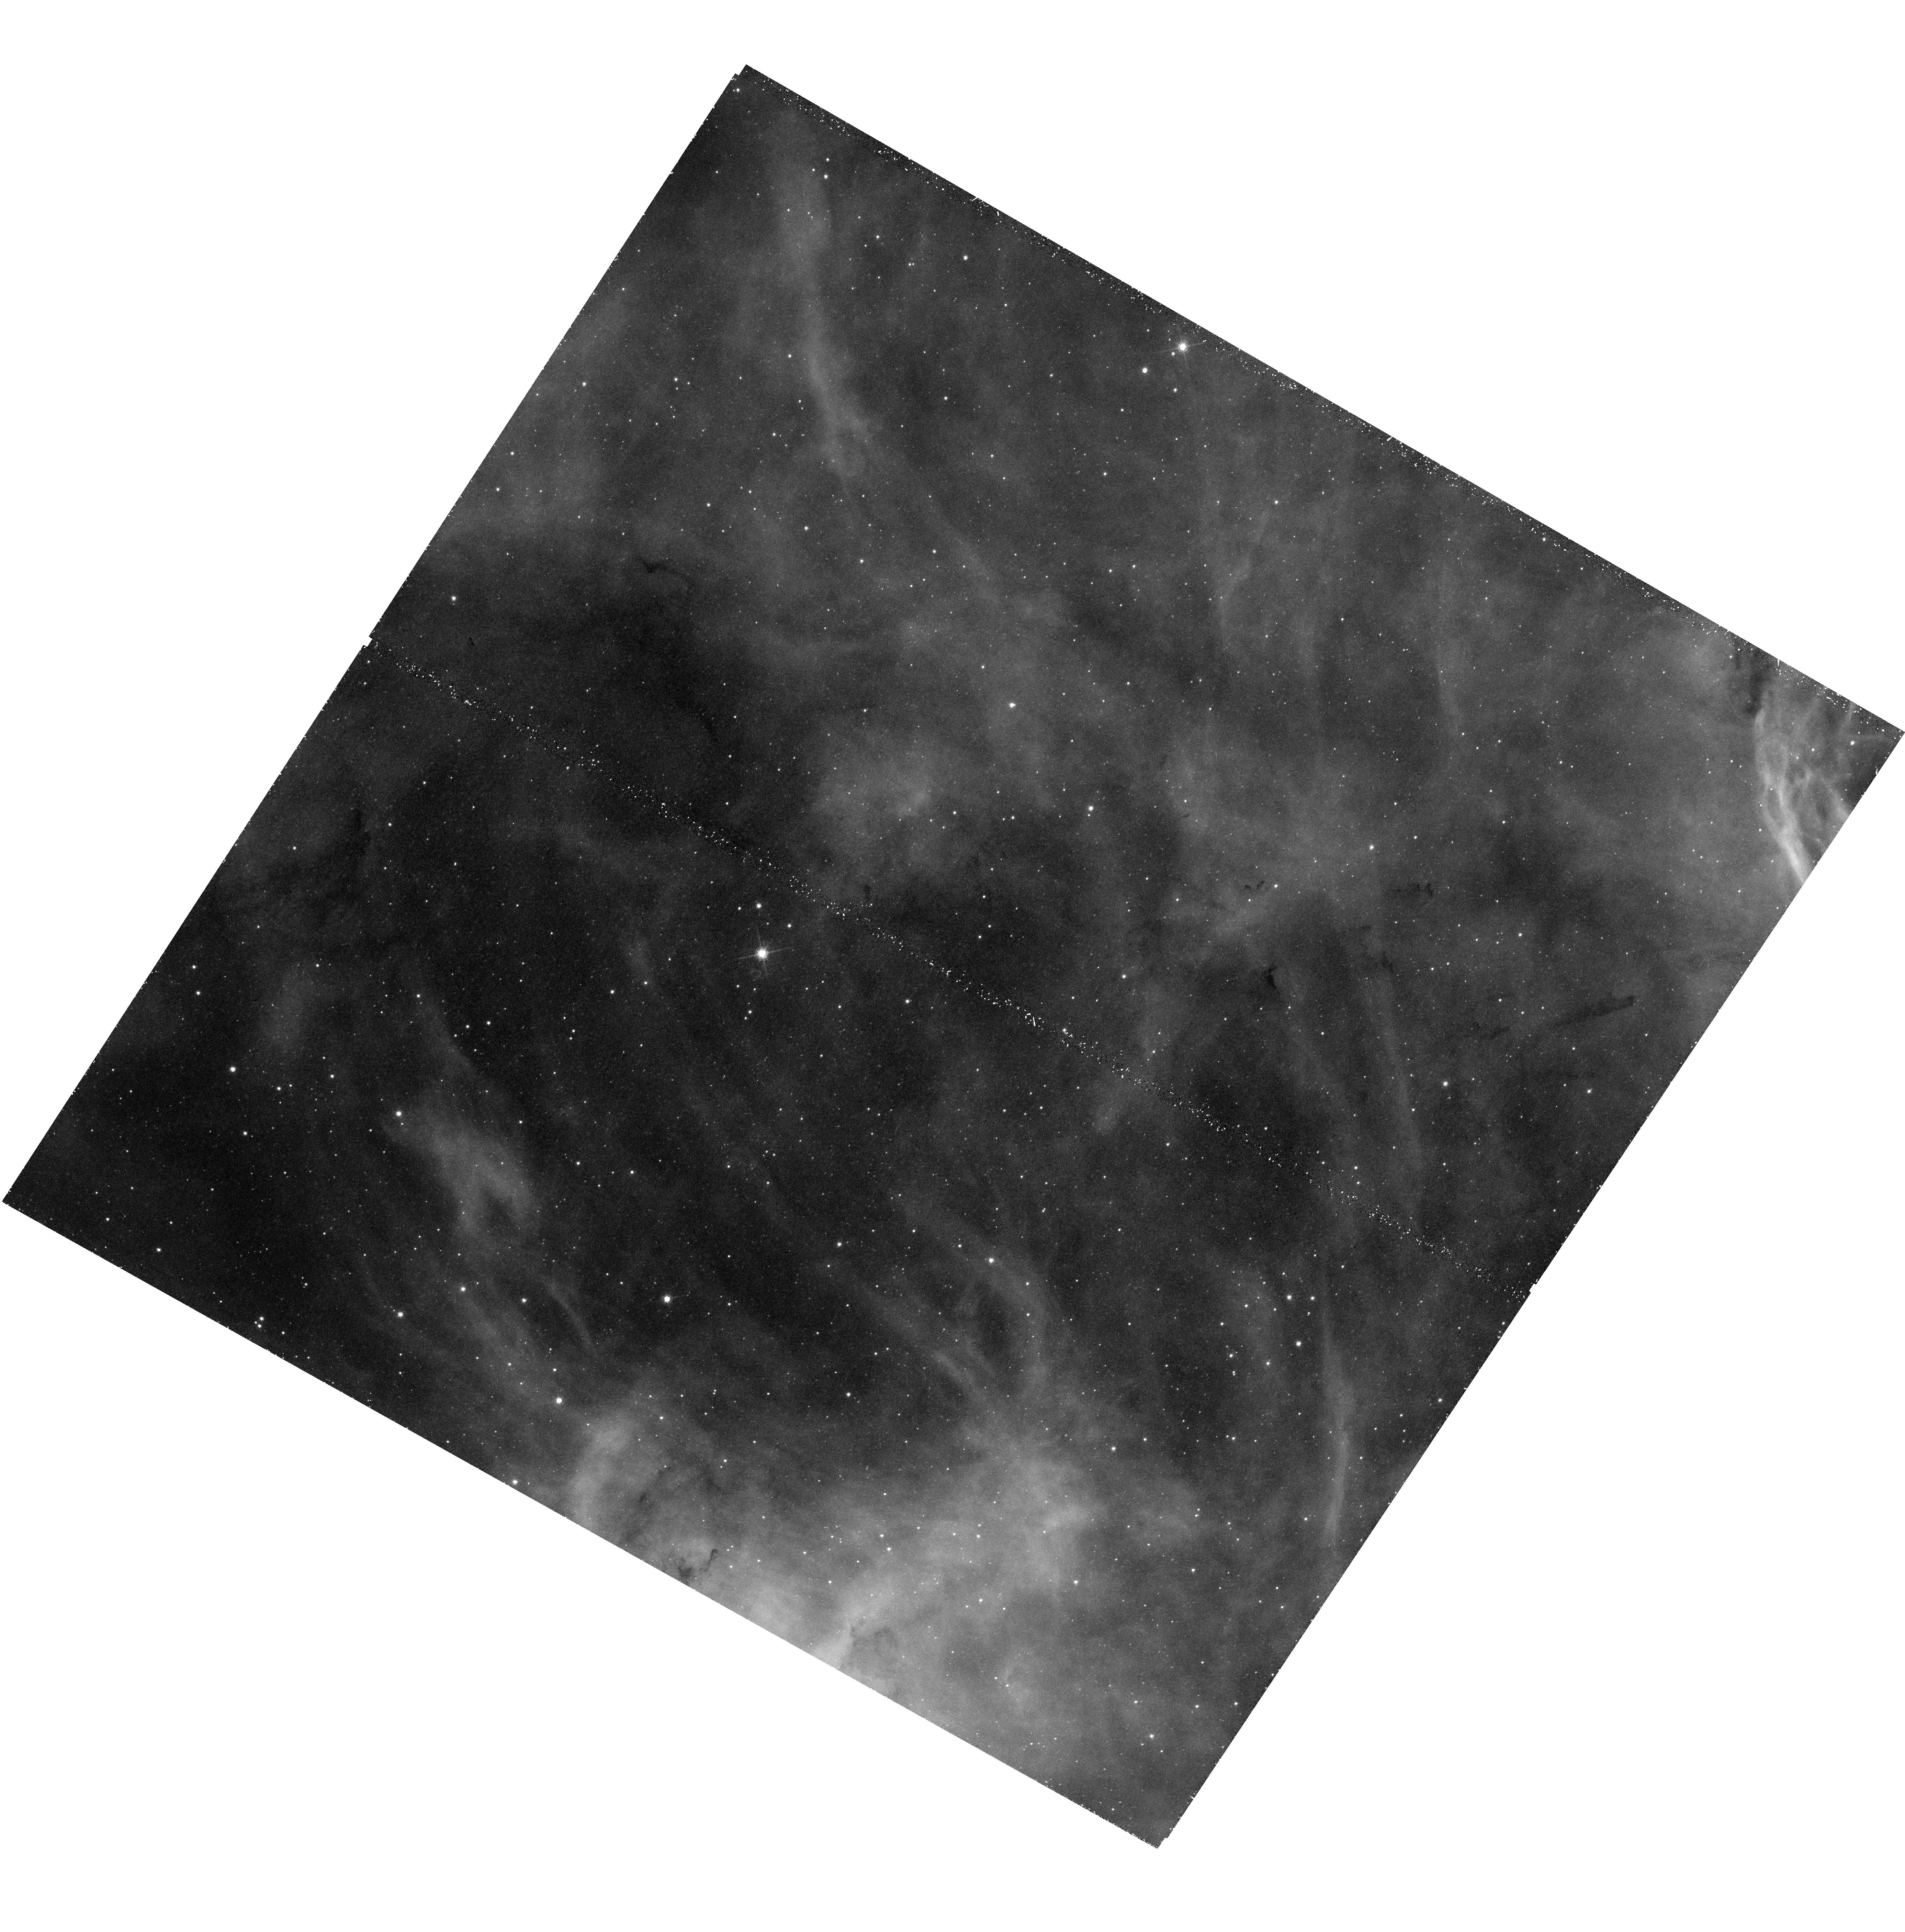
Target: LOW-SN1987A-OFF
Instrument: WFC3/UVIS
Filter: F656N
Exposure: 48 min
Observation ID: hst_13009_51_wfc3_uvis_f656n_ibyy51

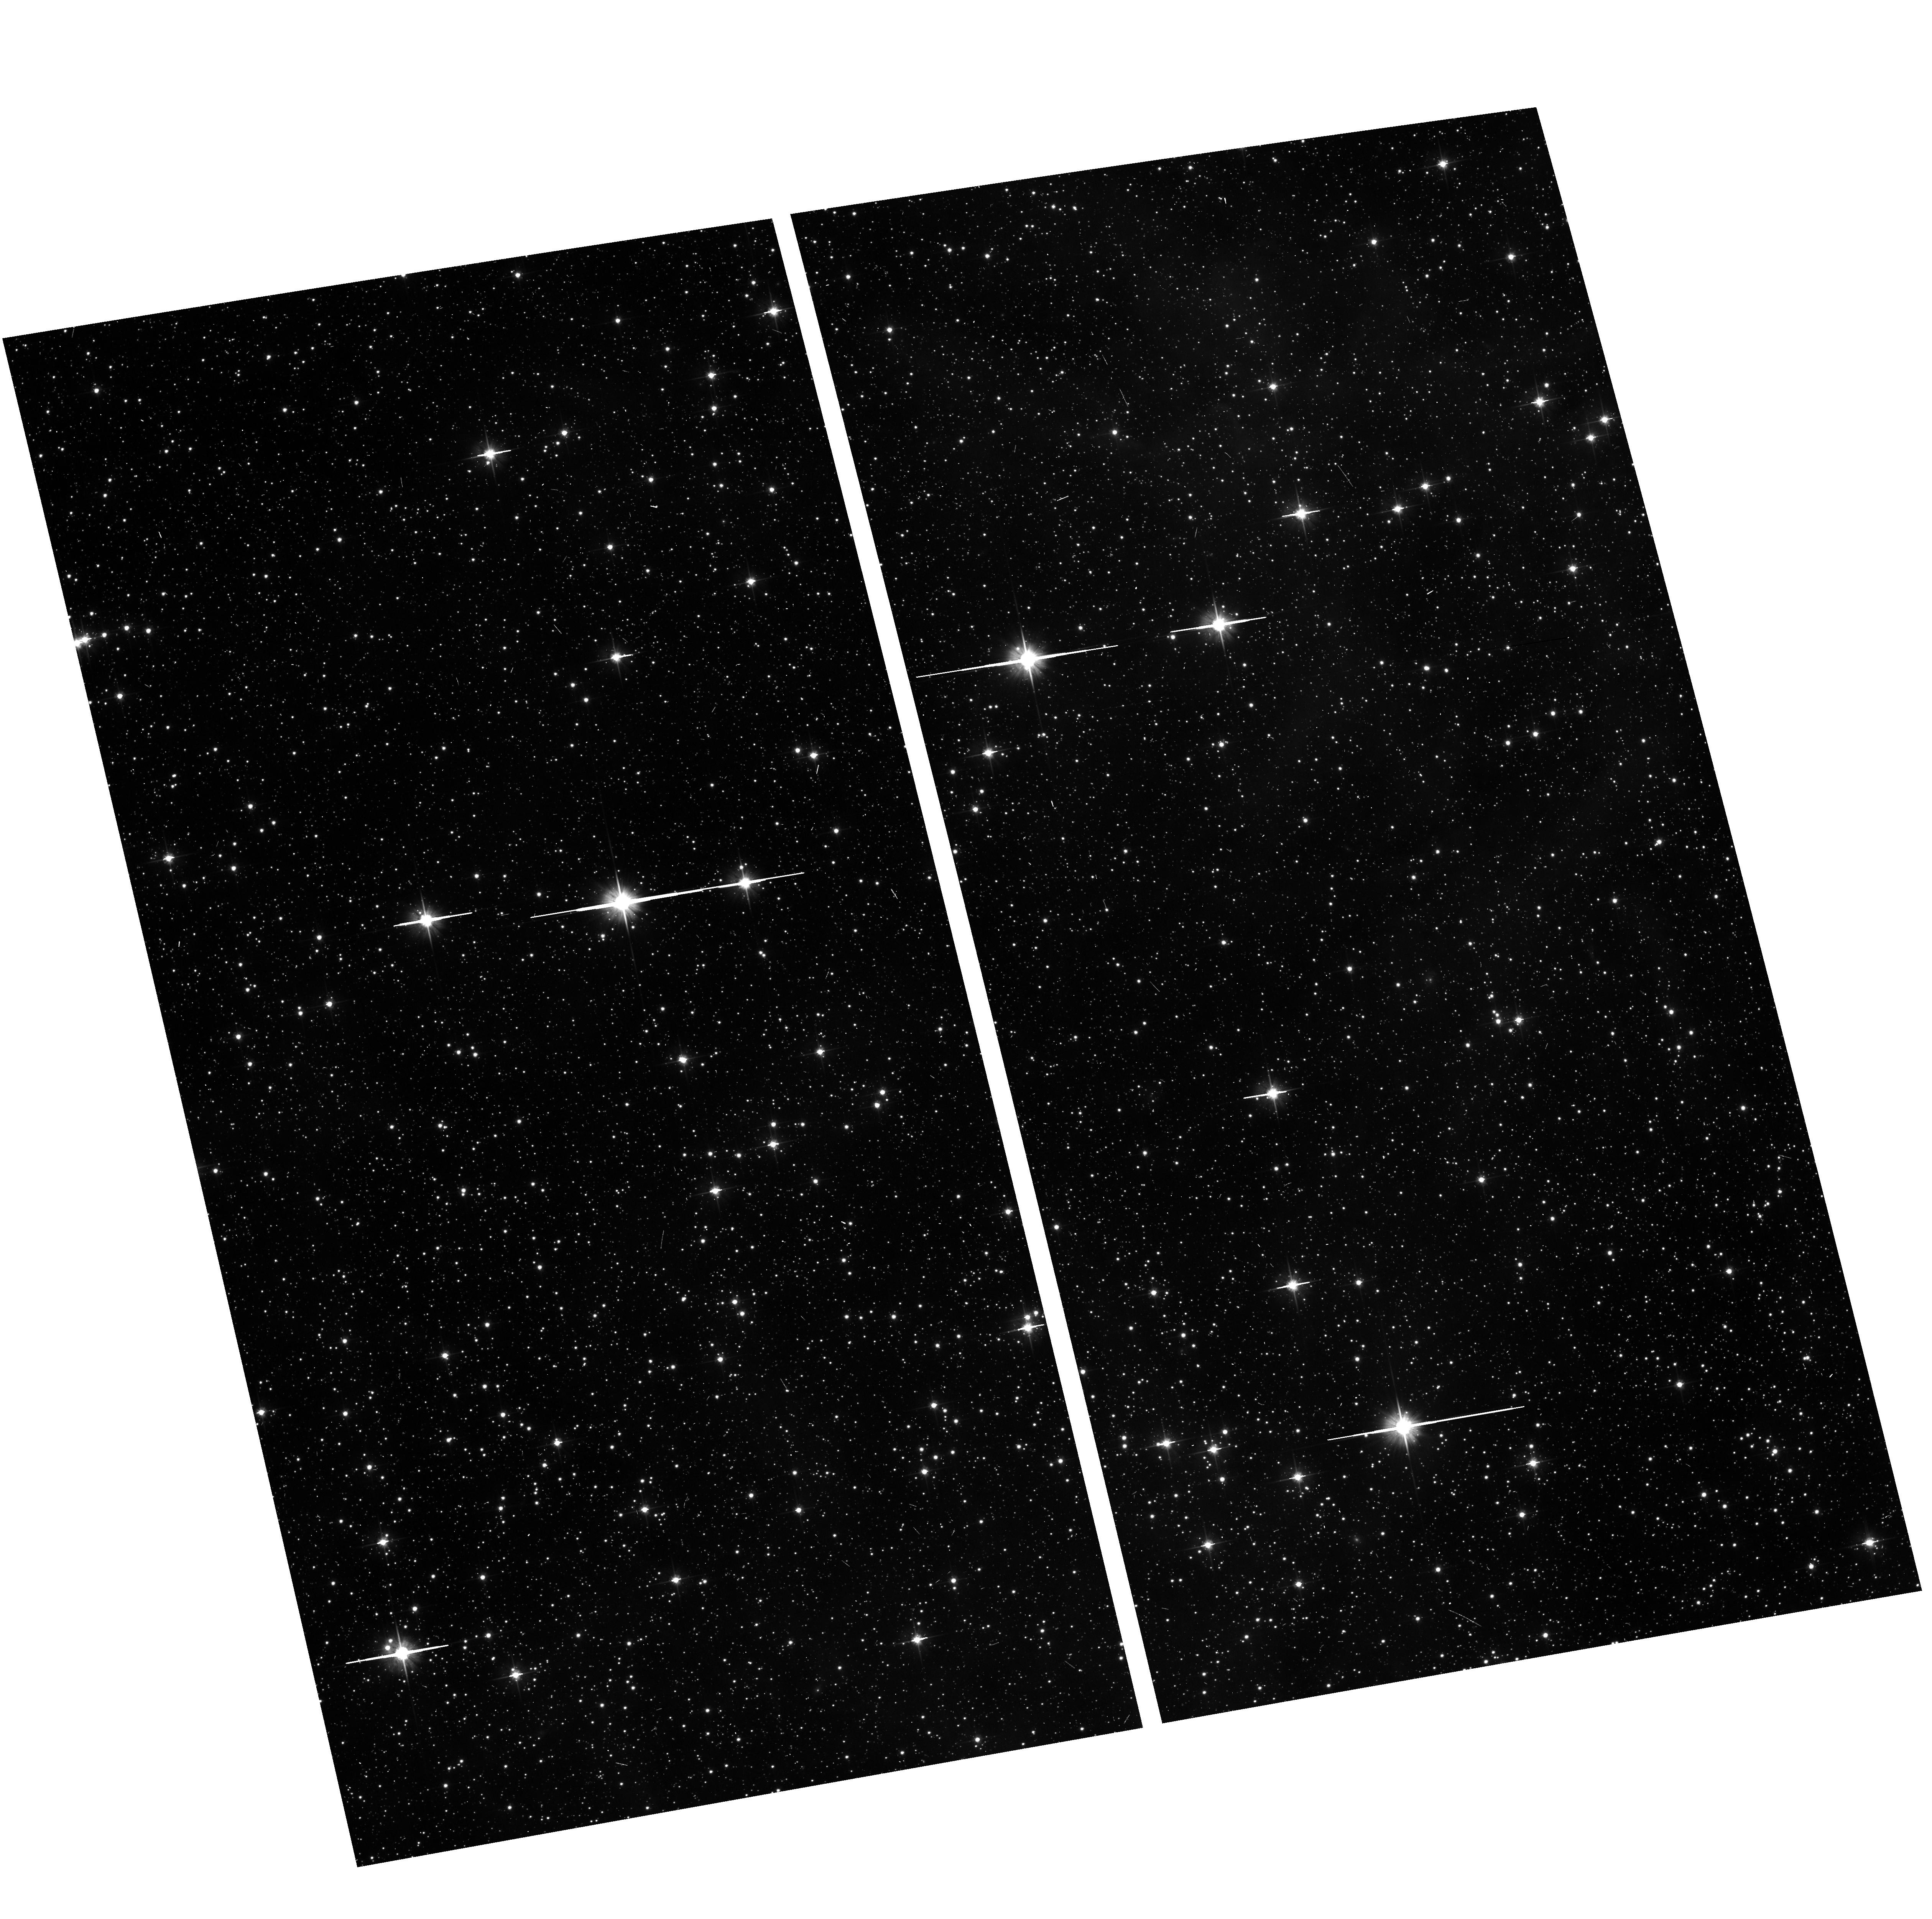
Target: field at RA 84.541°, Dec -69.354°
Instrument: ACS/WFC
Filter: F606W
Exposure: 5 min
Observation ID: hst_13009_51_acs_wfc_f606w_jbyy51

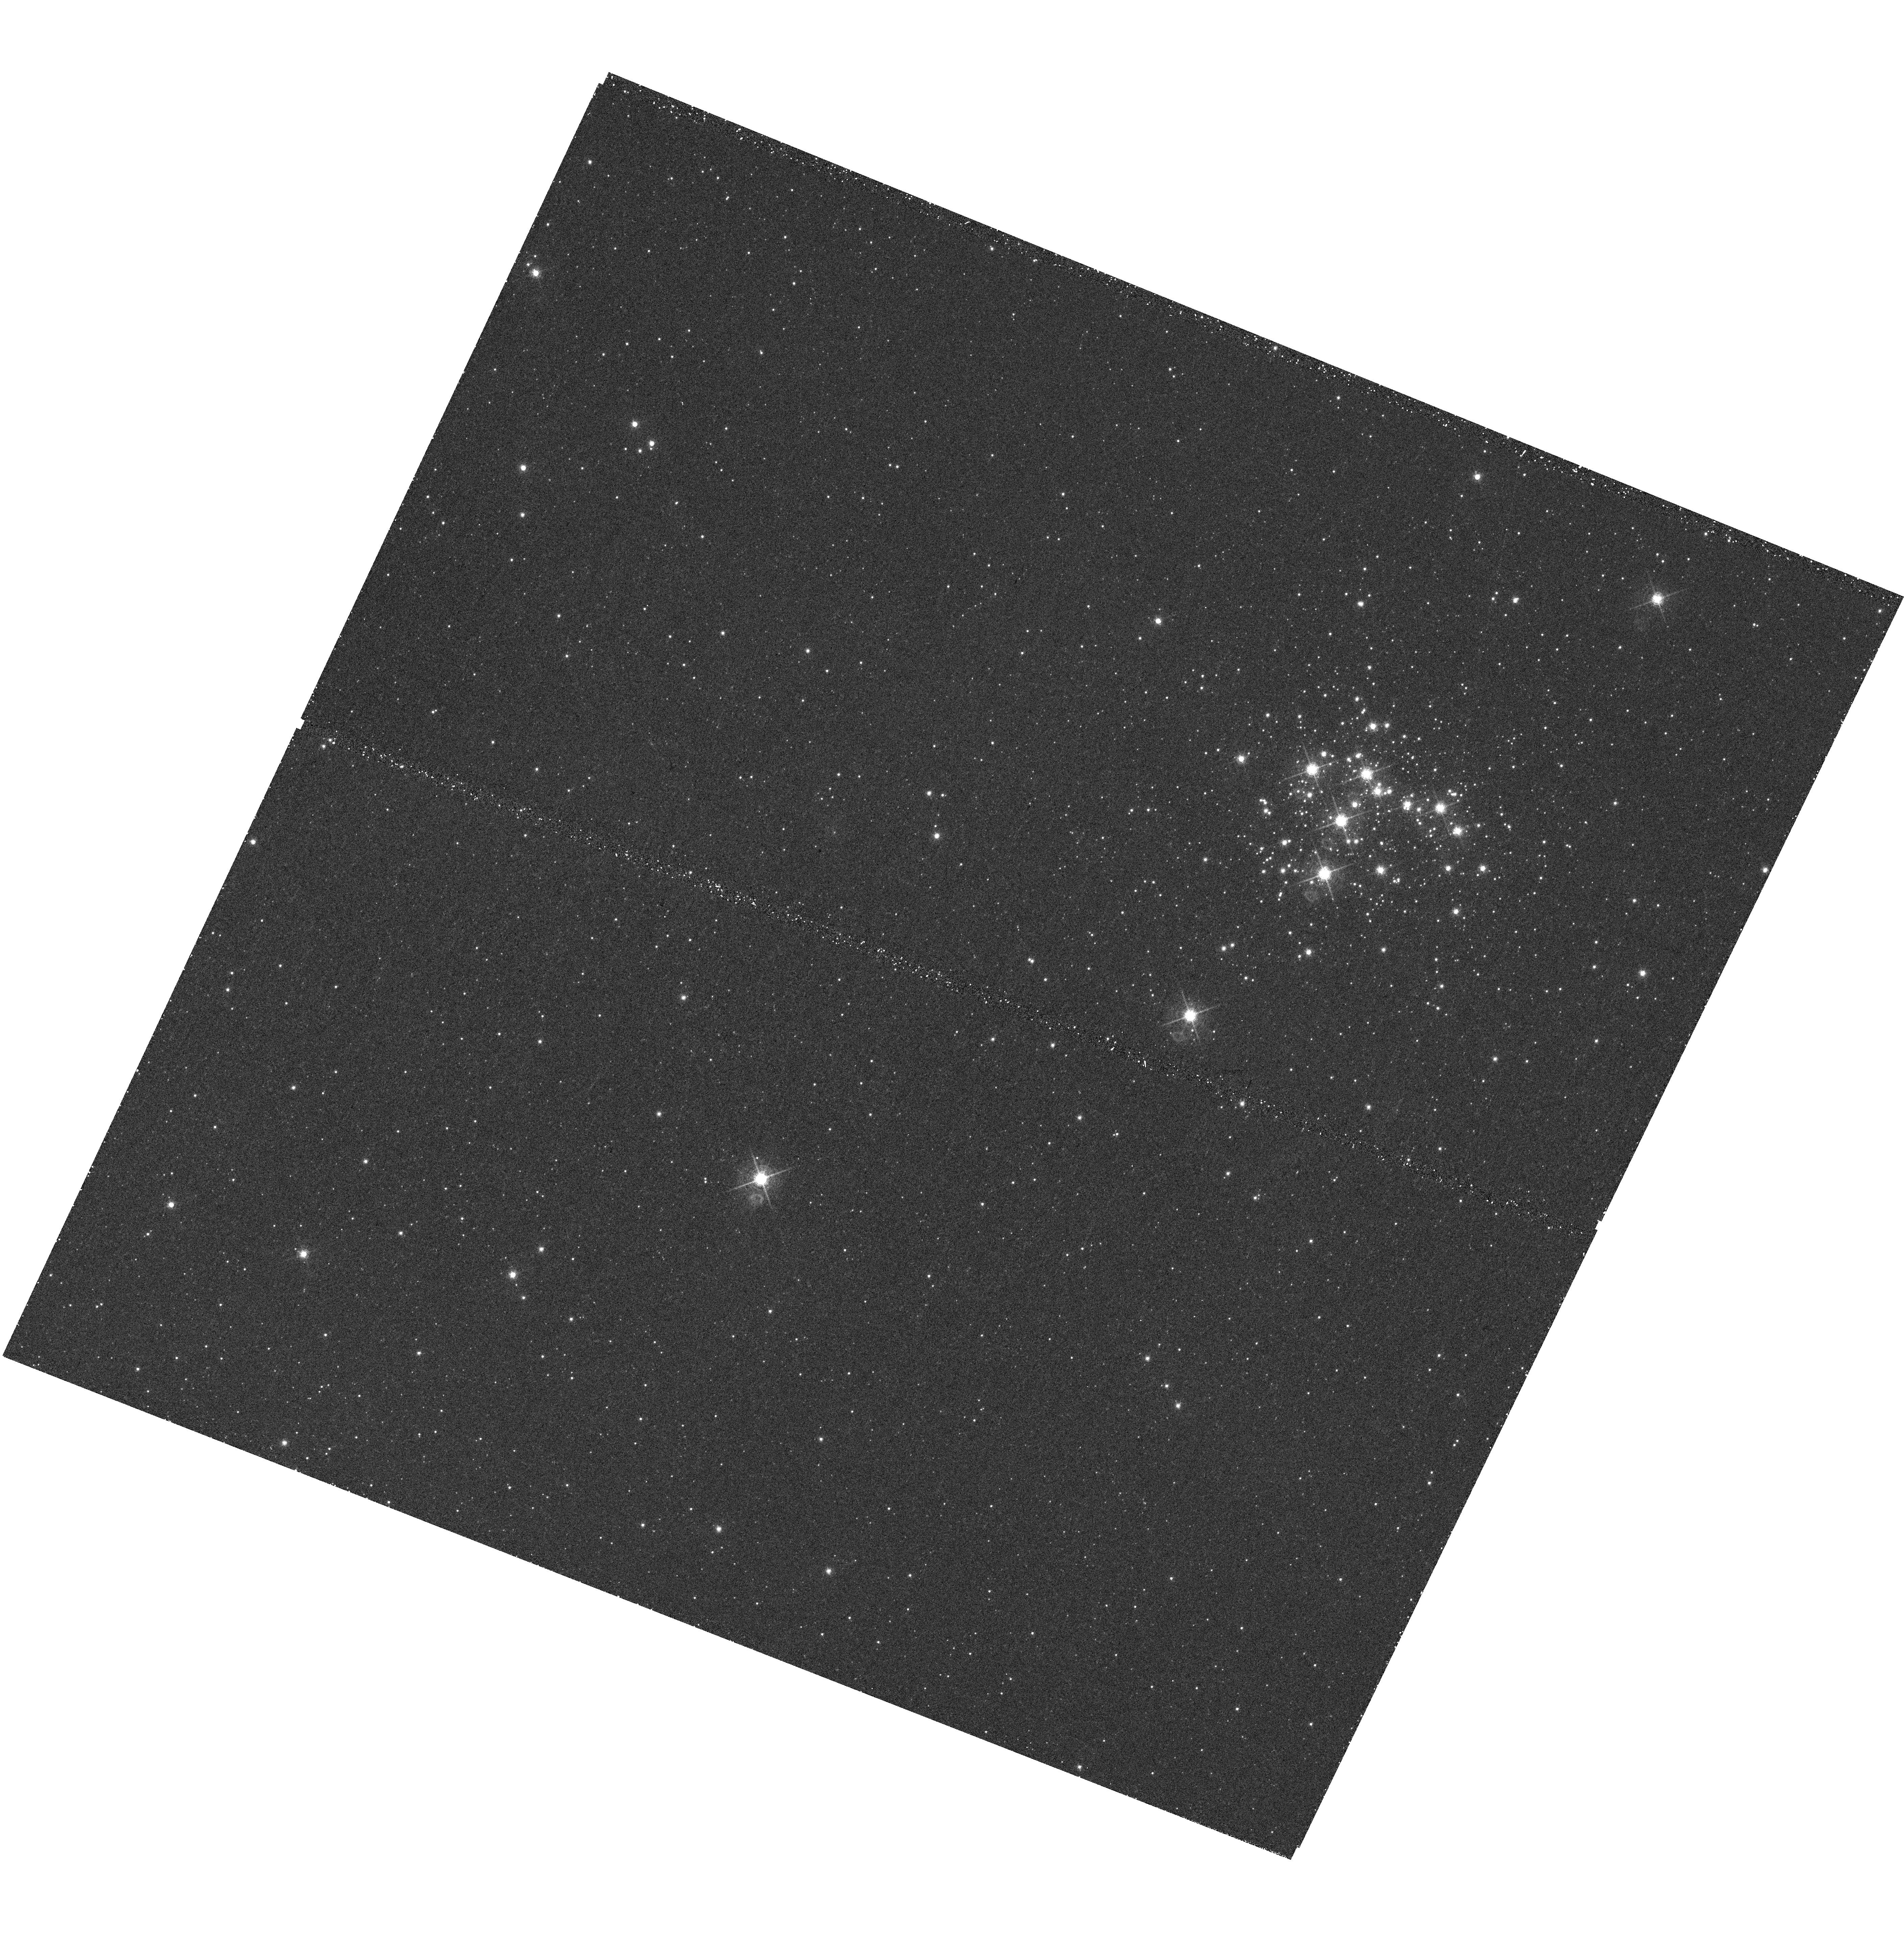
Target: LOW-NGC376
Instrument: WFC3/UVIS
Filter: F656N
Exposure: 40 min
Observation ID: hst_13009_91_wfc3_uvis_f656n_ibyy91

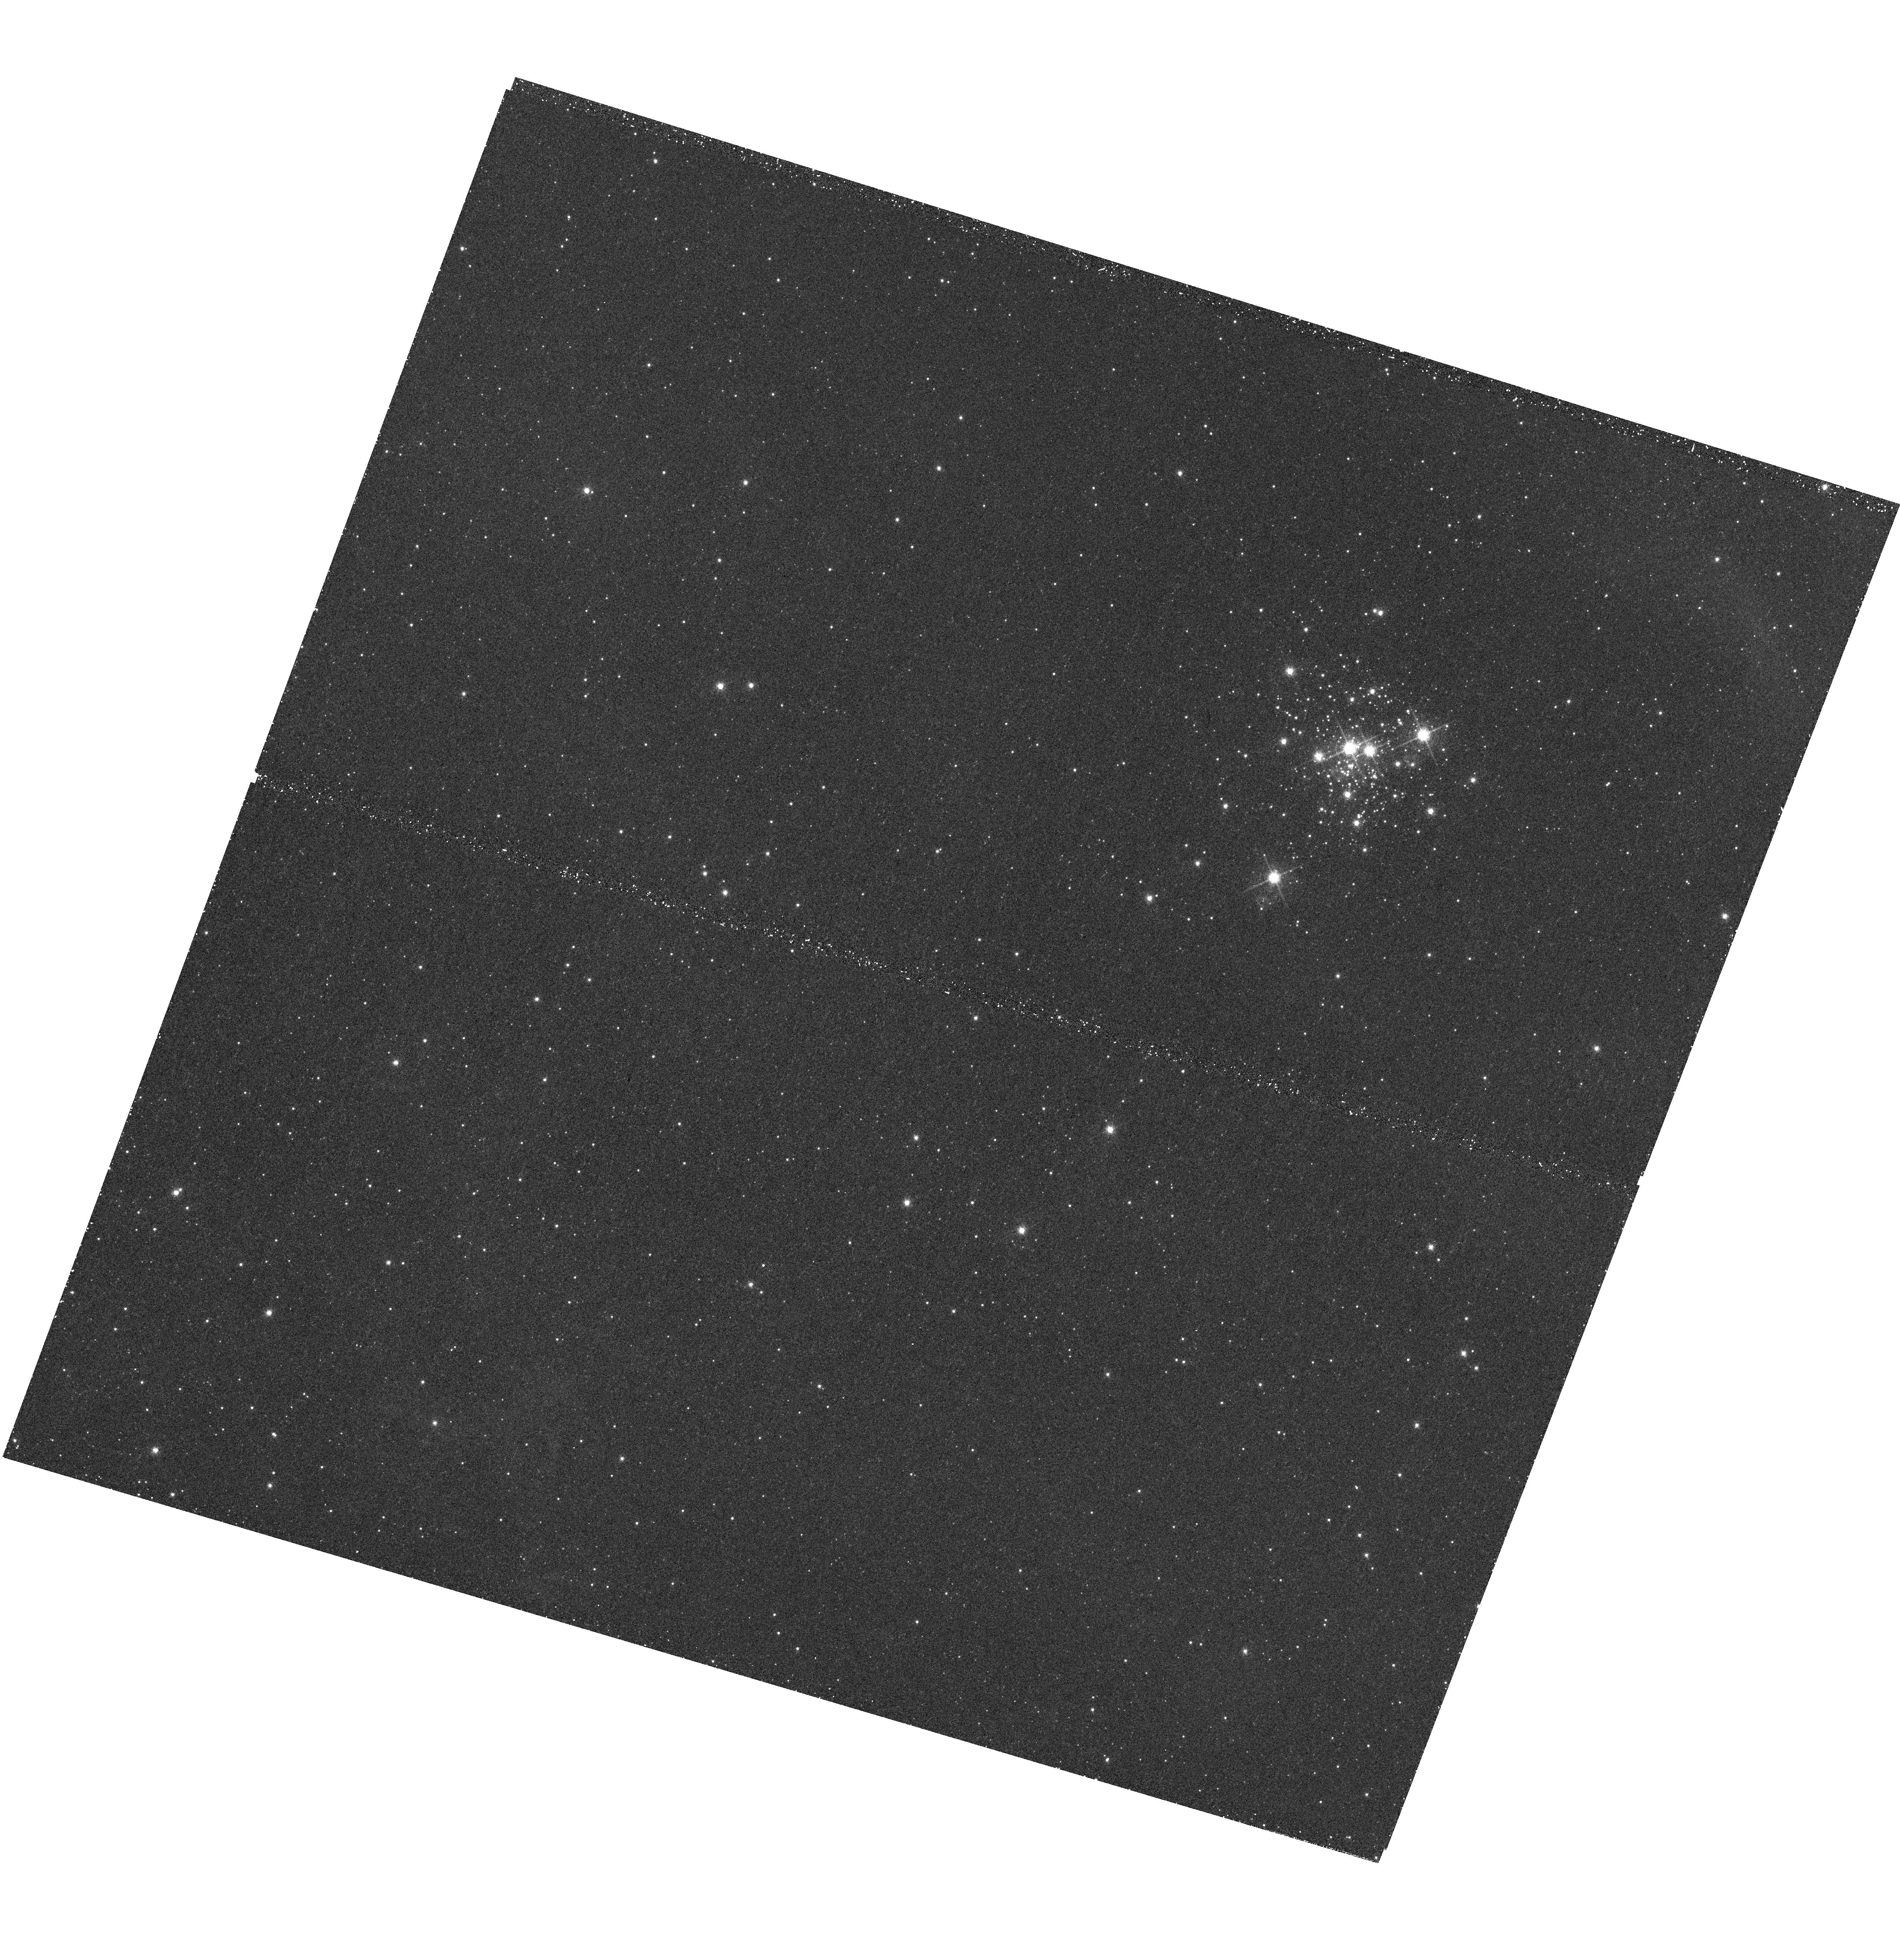
Target: LOW-NGC299
Instrument: WFC3/UVIS
Filter: F656N
Exposure: 40 min
Observation ID: hst_13009_82_wfc3_uvis_f656n_ibyy82

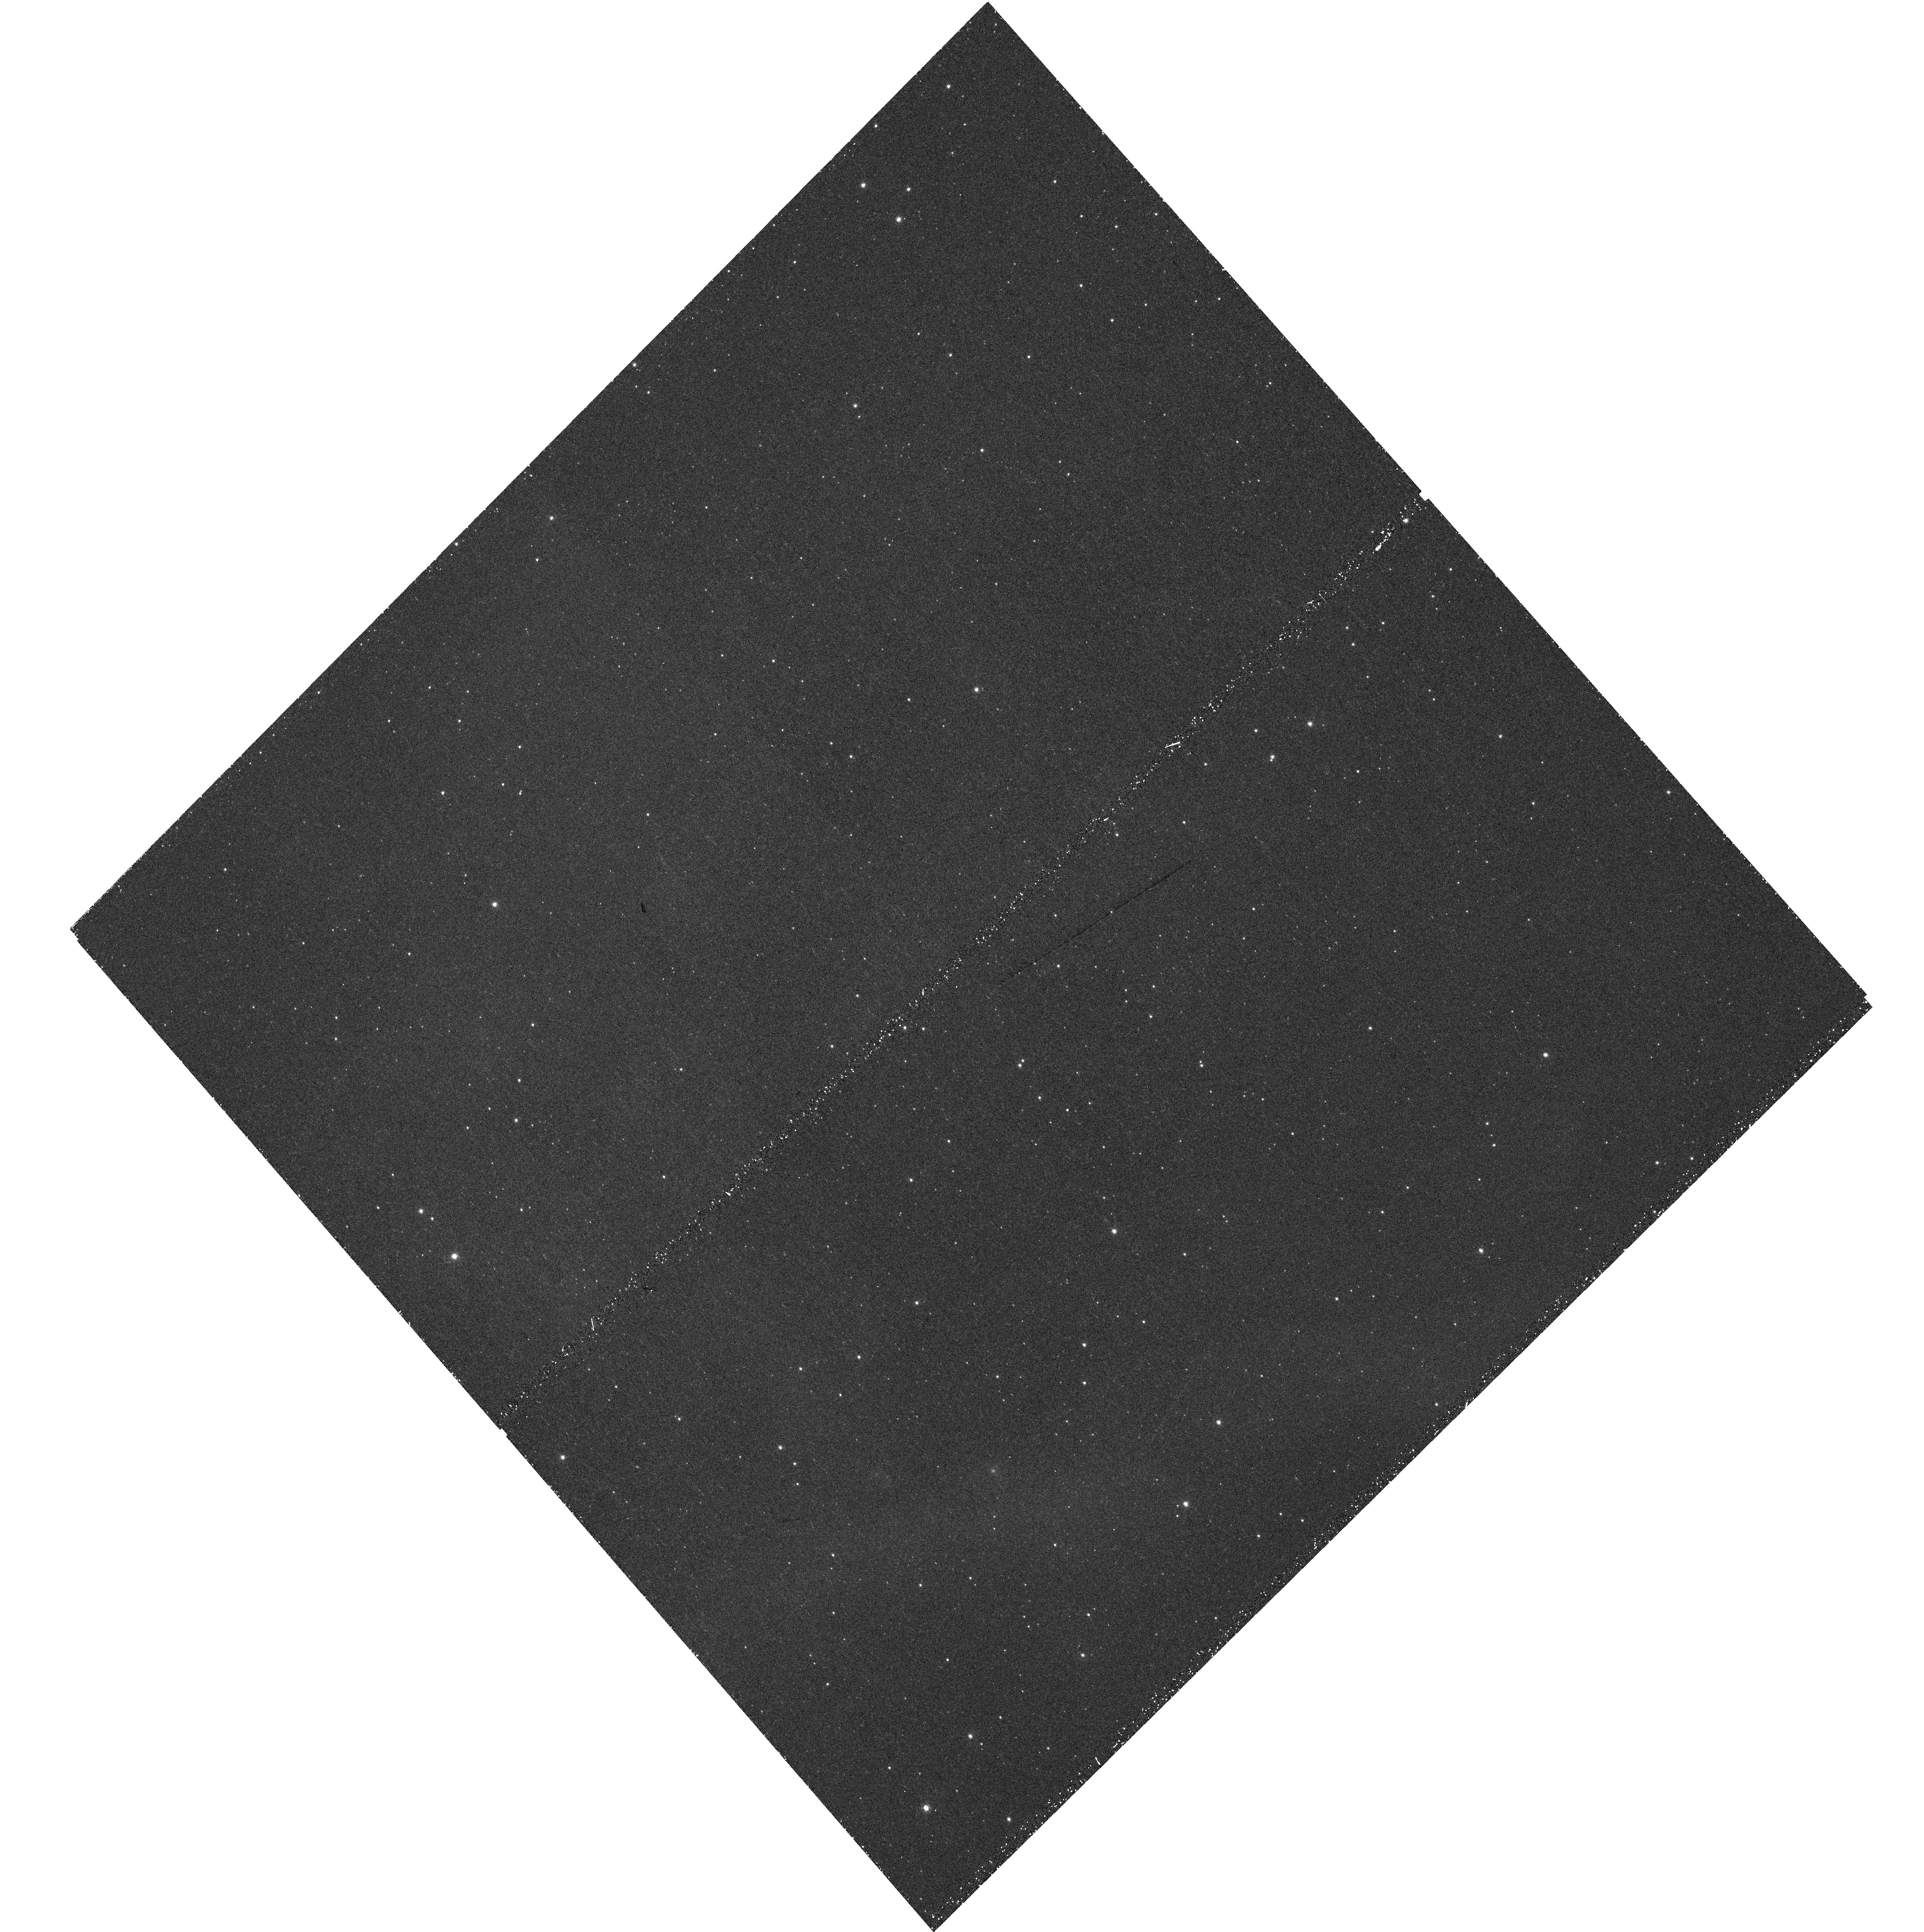
Target: LOW-LH95-F2
Instrument: WFC3/UVIS
Filter: F656N
Exposure: 48 min
Observation ID: hst_13009_41_wfc3_uvis_f656n_ibyy41

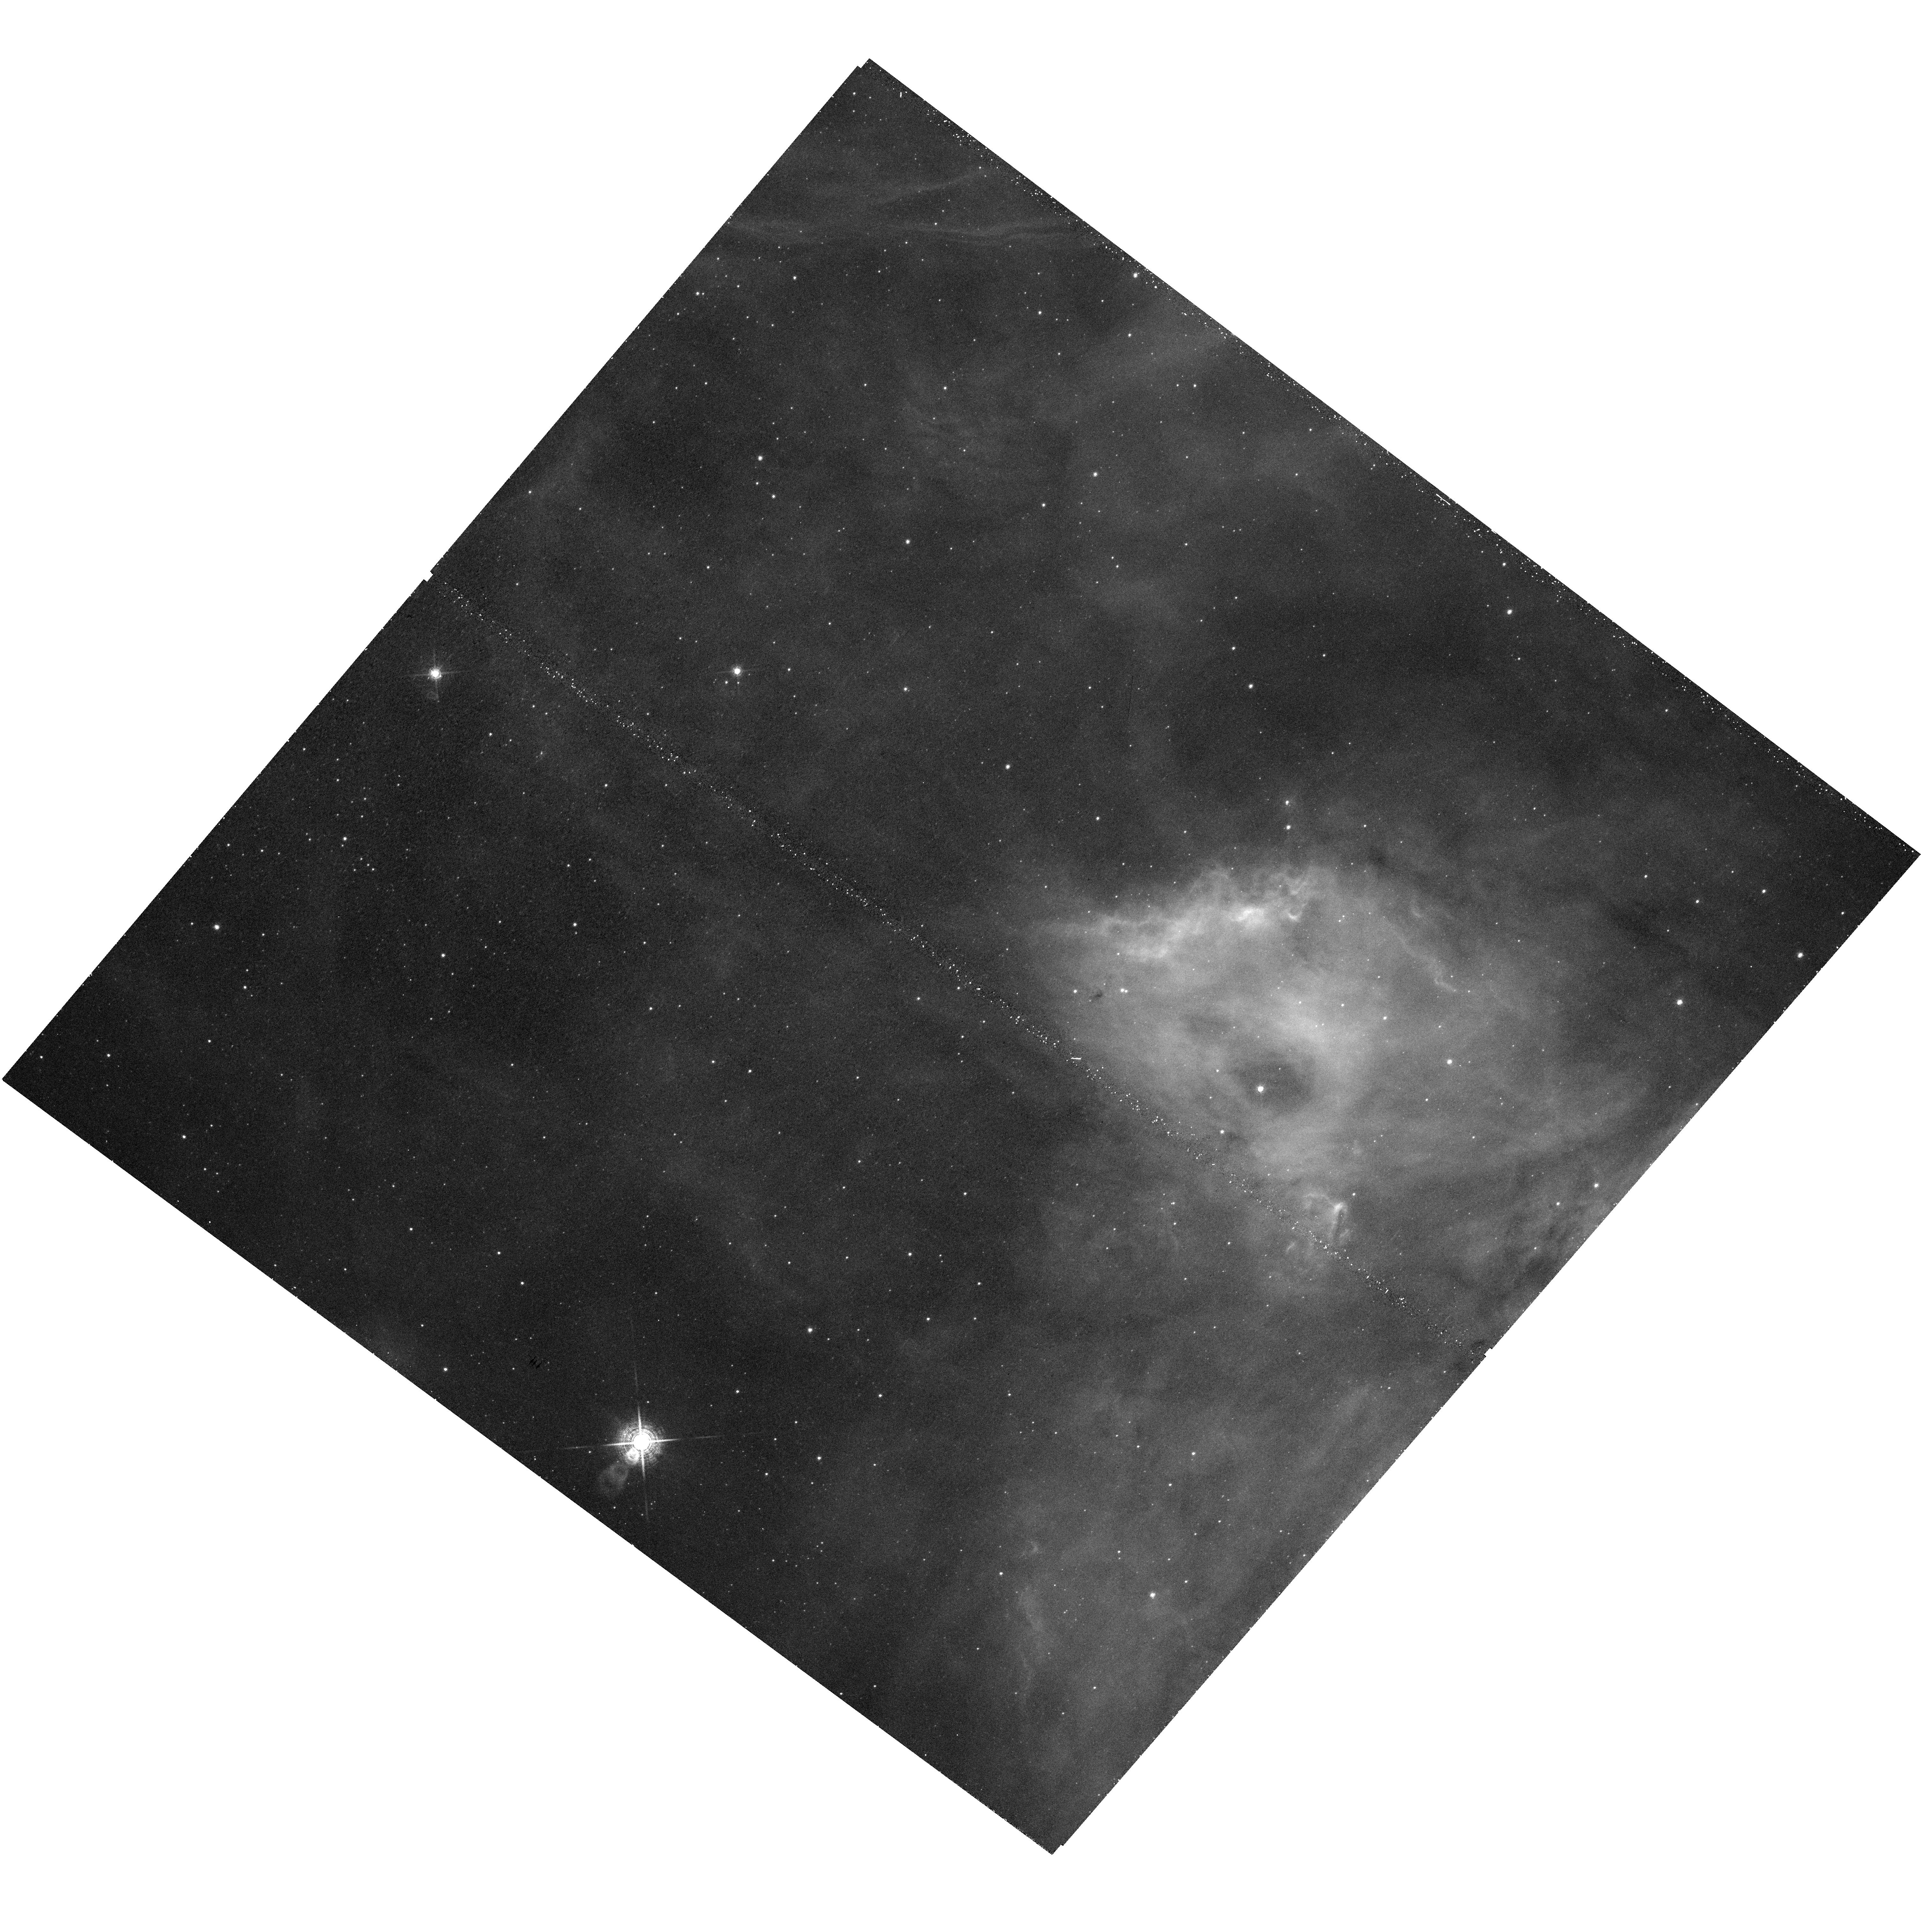
Target: HIGH-30DOR-OFF
Instrument: WFC3/UVIS
Filter: F656N
Exposure: 36 min
Observation ID: hst_13009_31_wfc3_uvis_f656n_ibyy31

Studying pre-main sequence stars across the metallicity ladder (PI: De Marchi, Guido)

The fundamental goal of any star formation theory is to determine where, when, why and how stars form. Understanding where pre-main sequence (PMS) stars are located, how old and massive they are and how much they grow in mass as they approach the main sequence will provide strong constraints to any such theories. We propose to use the HST to identify several thousands PMS stars in the Galaxy and Large and Small Magellanic Clouds (LMC/SMC), so as to probe widely different star-forming conditions. We will accurately measure for each object the position in the natal cloud, the age, the mass and the mass accretion rate. This can be done very efficiently by obtaining Halpha imaging of fields where deep HST photometry already exists in the V and I bands. We have developed a novel method to reliably measure the mass accretion rate using a combination of broad-band (V, I) and narrow-band (Halpha) photometry. Since no spectroscopy is needed, our method can provide the accretion rates for several hundred objects per observed field, including relatively mature PMS stars (20-30 Myr old) still approaching the MS. These observations will tremendously augment the value of archival data by increasing by an order of magnitude to more than 10, 000 the number of stars with measured accretion rates, while reaching lower-metallicity environments (~1/3 solar for LMC and ~1/9 for SMC) similar to those in place when star formation in the Universe was at its peak, at redshift z~2. Such a large sample will allow us to study in detail and with high statistical significance how PMS stars accrete mass as a function of their age, chemical composition, mass and location in the star forming region.